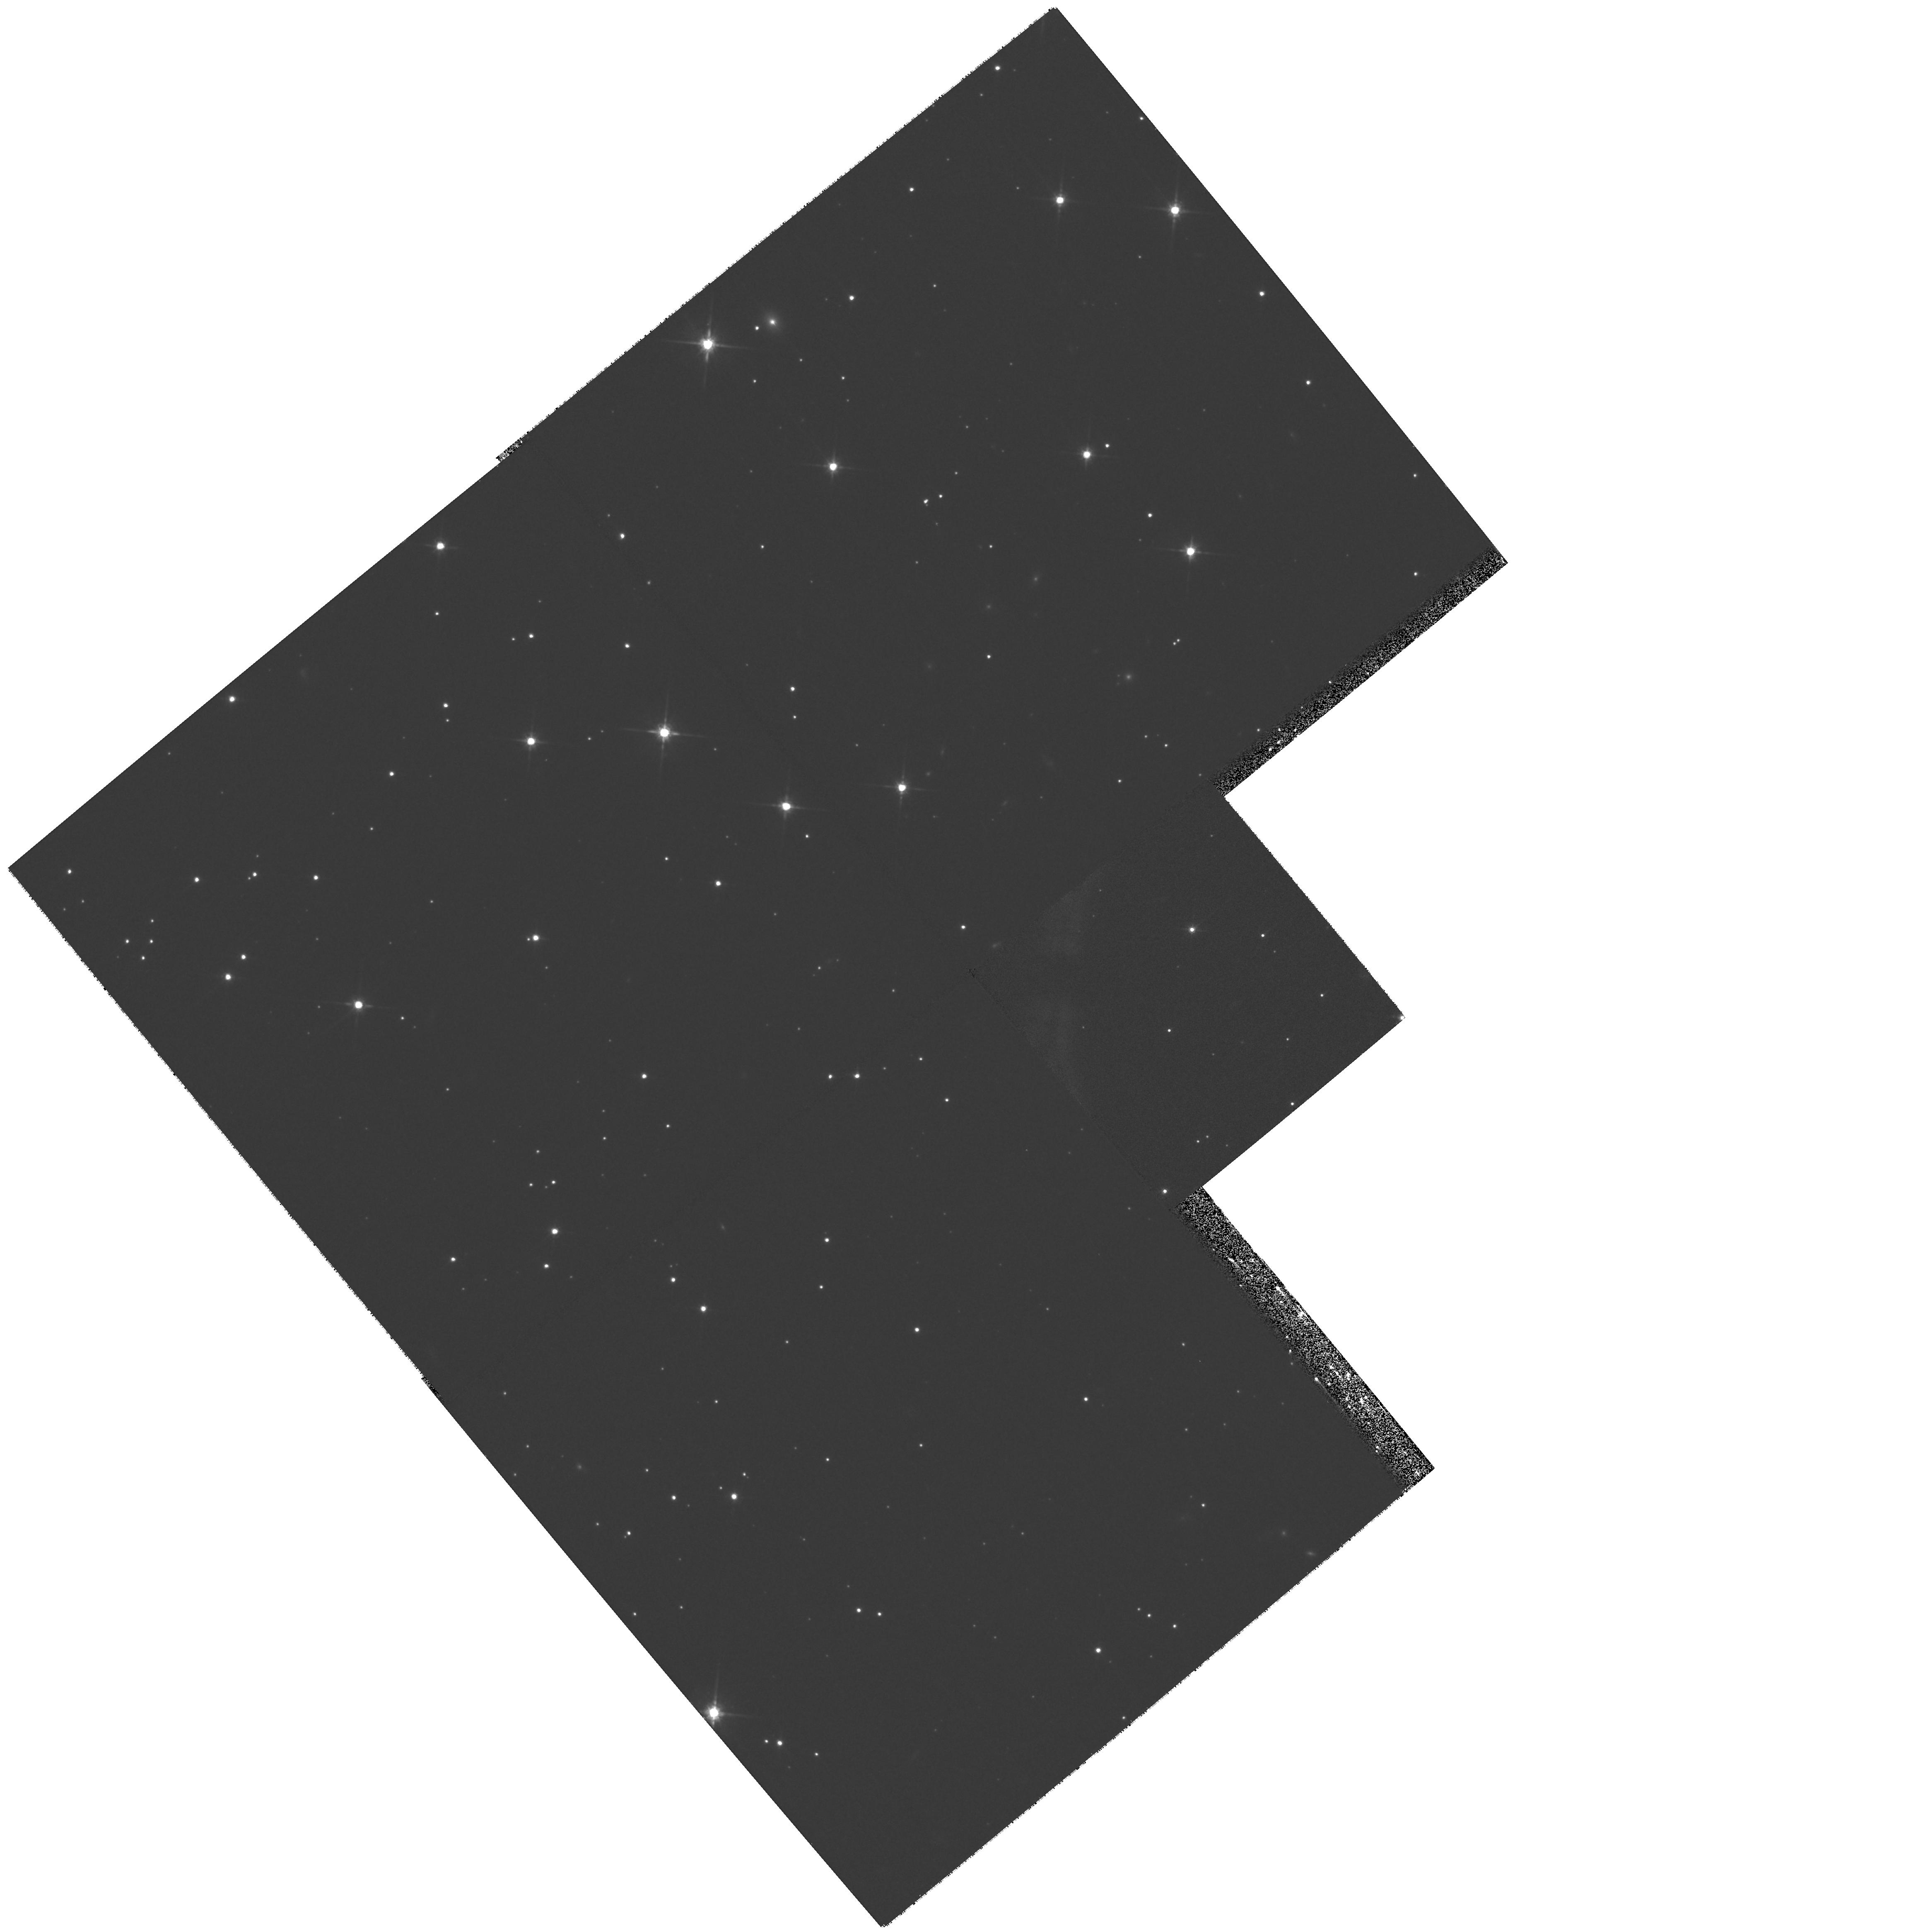
Target: GRB-011121
Instrument: WFPC2/PC
Filter: F814W
Exposure: 27 min
Observation ID: hst_9180_a2_wfpc2_pc_f814w_u6kda2

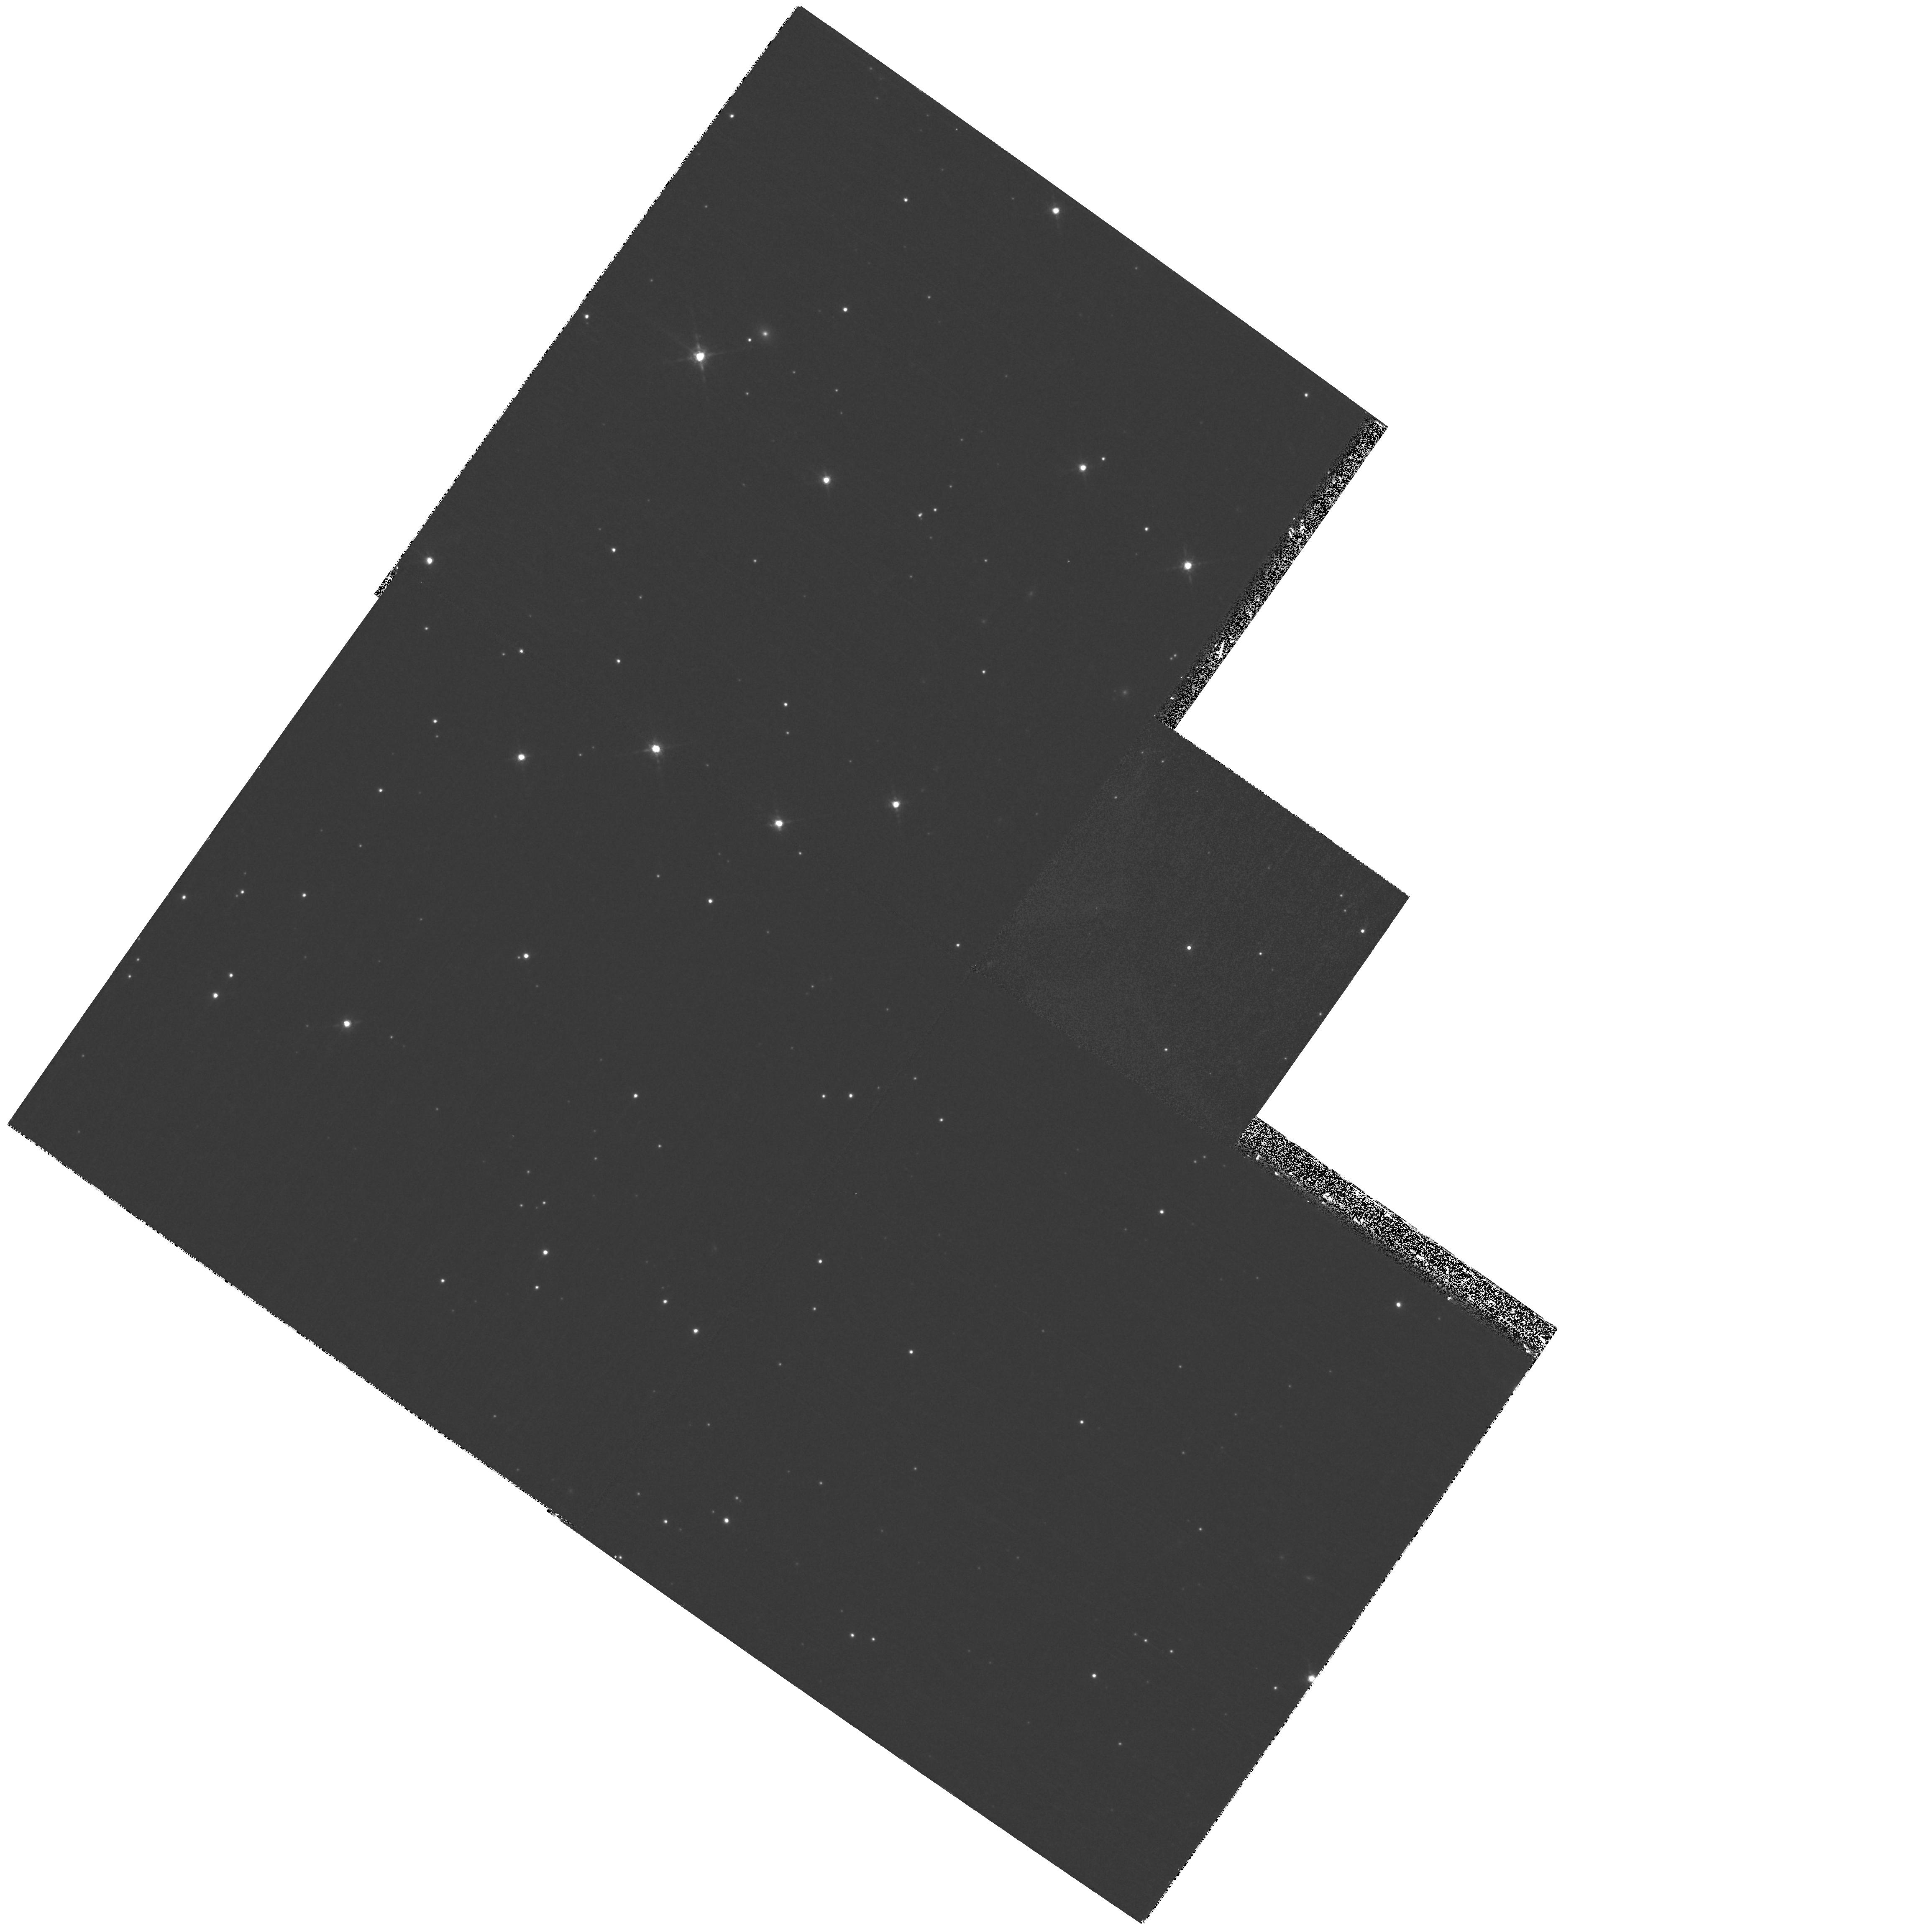
Target: GRB-011121-UPDATE
Instrument: WFPC2/PC
Filter: F850LP
Exposure: 27 min
Observation ID: hst_9180_a6_wfpc2_pc_f850lp_u6kda6

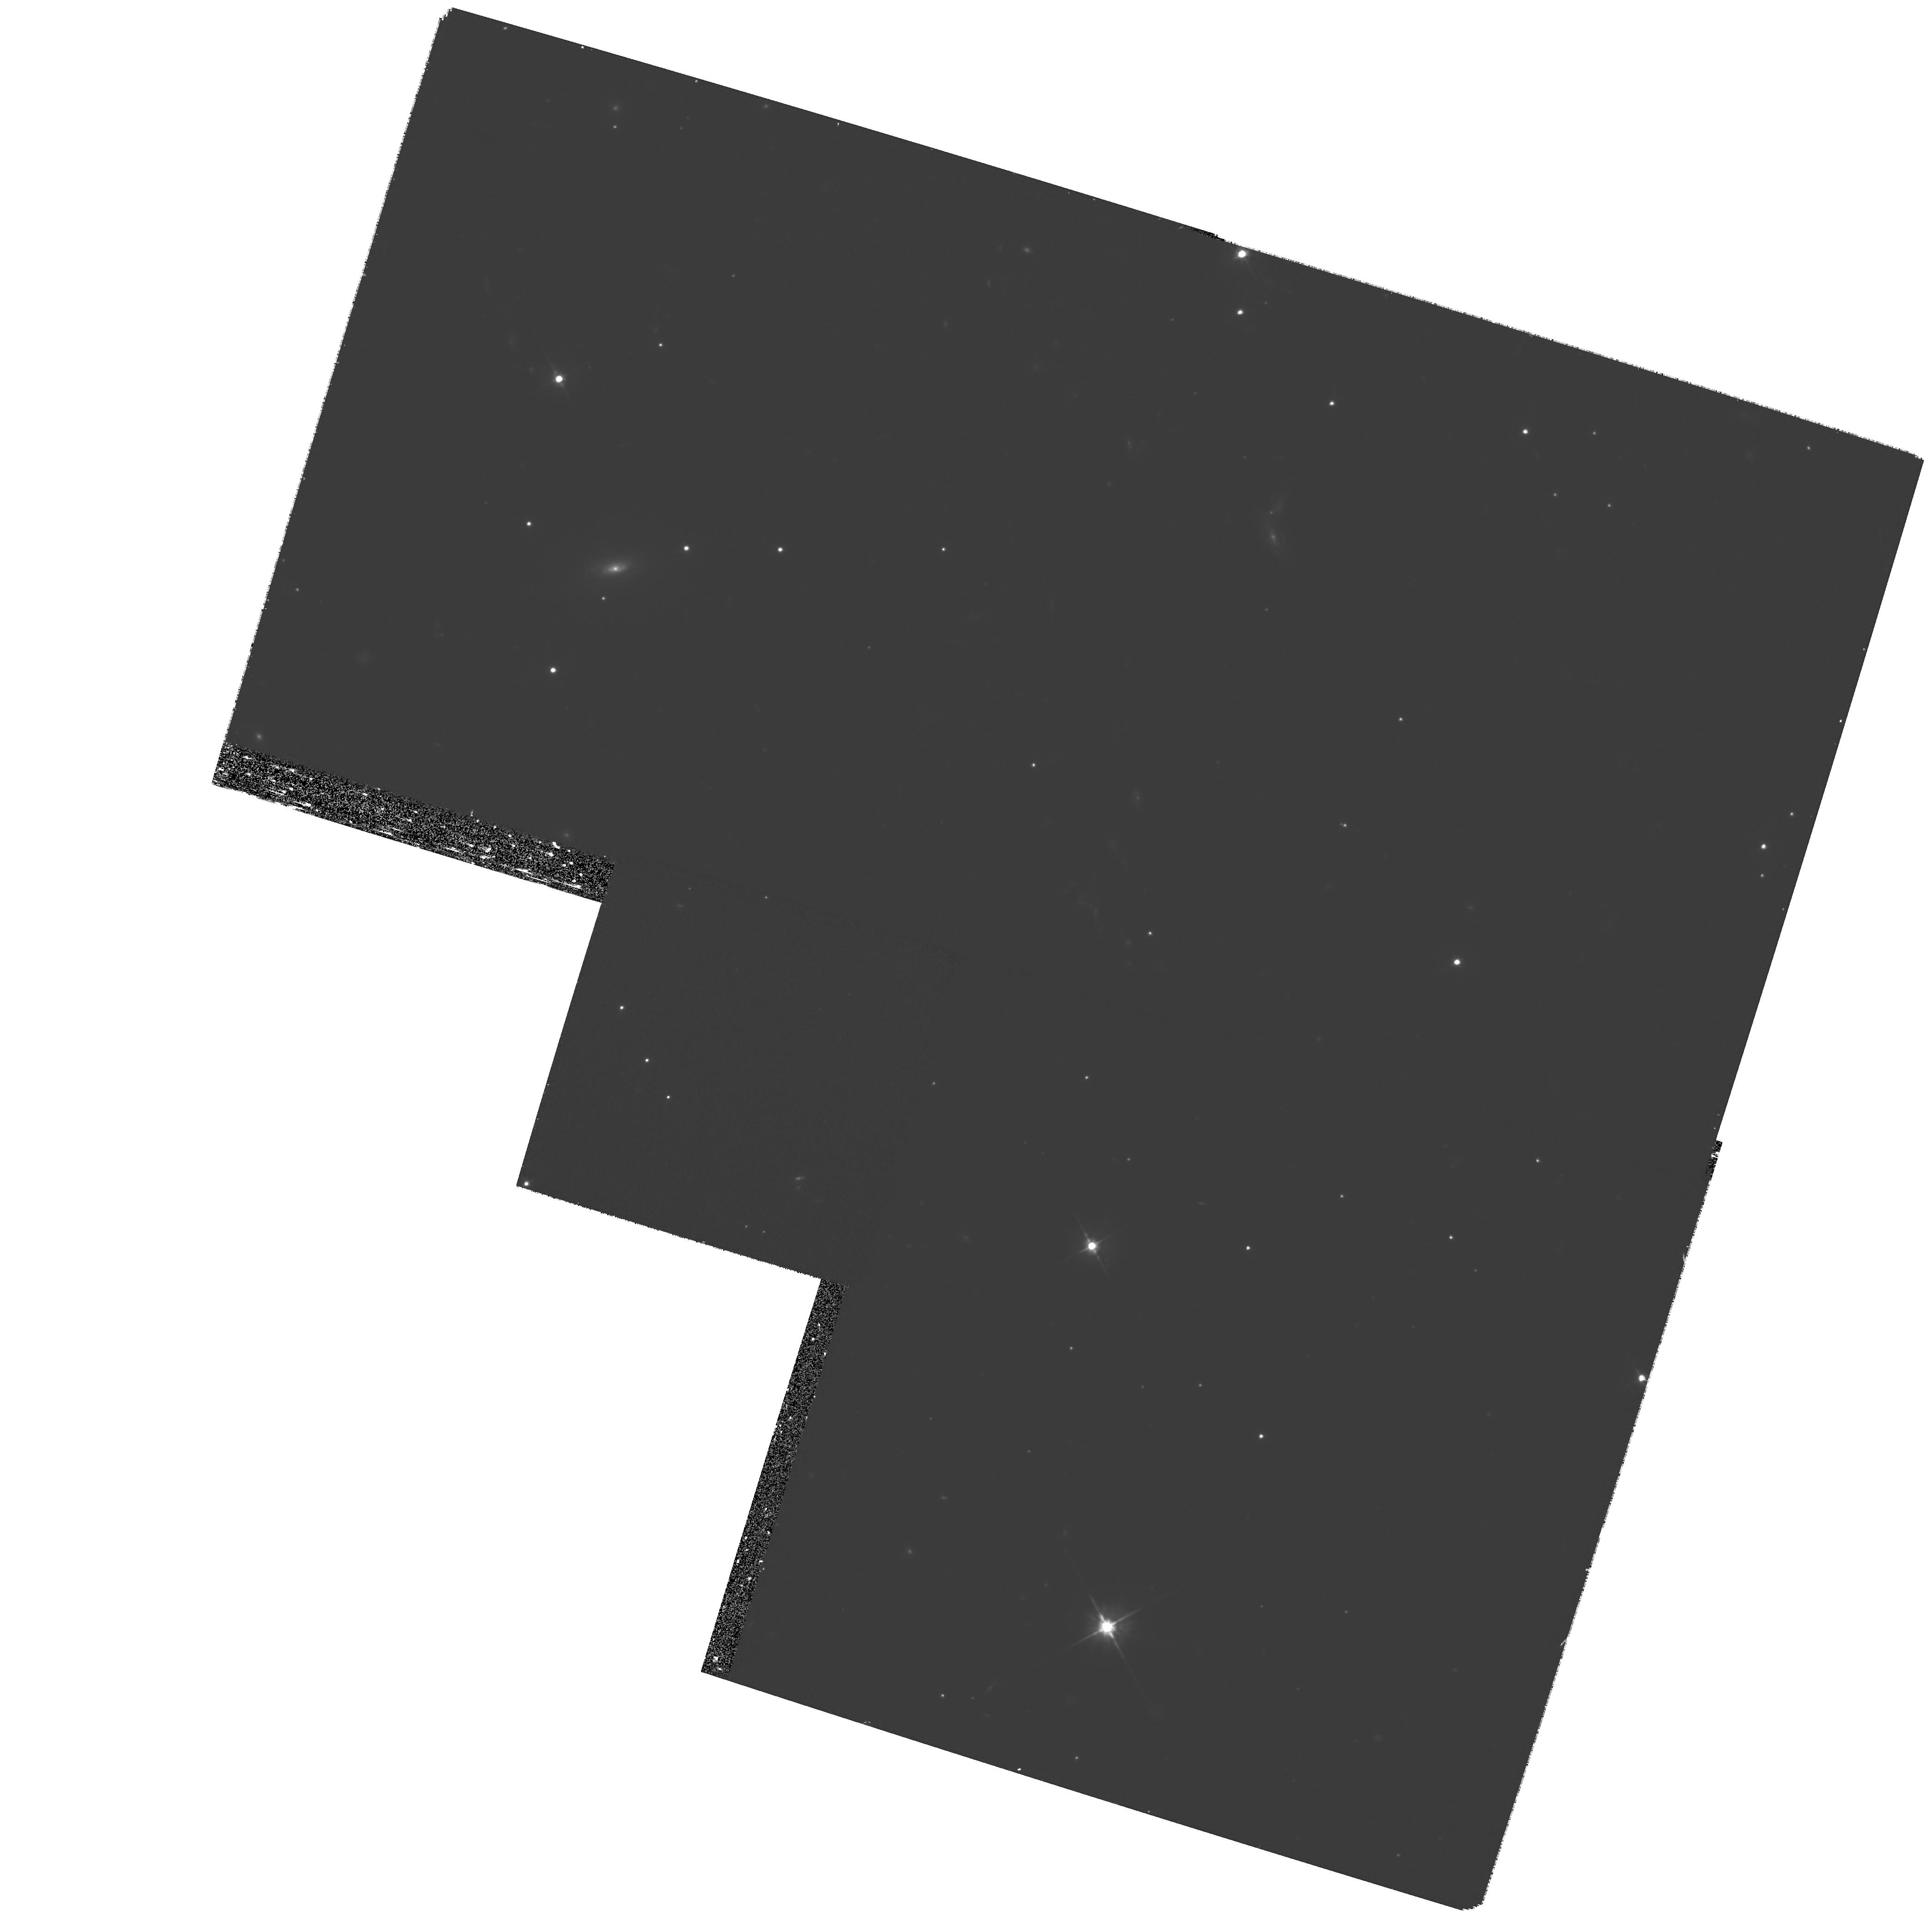
Target: GRB-020405-EP1
Instrument: WFPC2/PC
Filter: F555W
Exposure: 1.6 h
Observation ID: hst_9180_gb_wfpc2_pc_f555w_u6kdgb

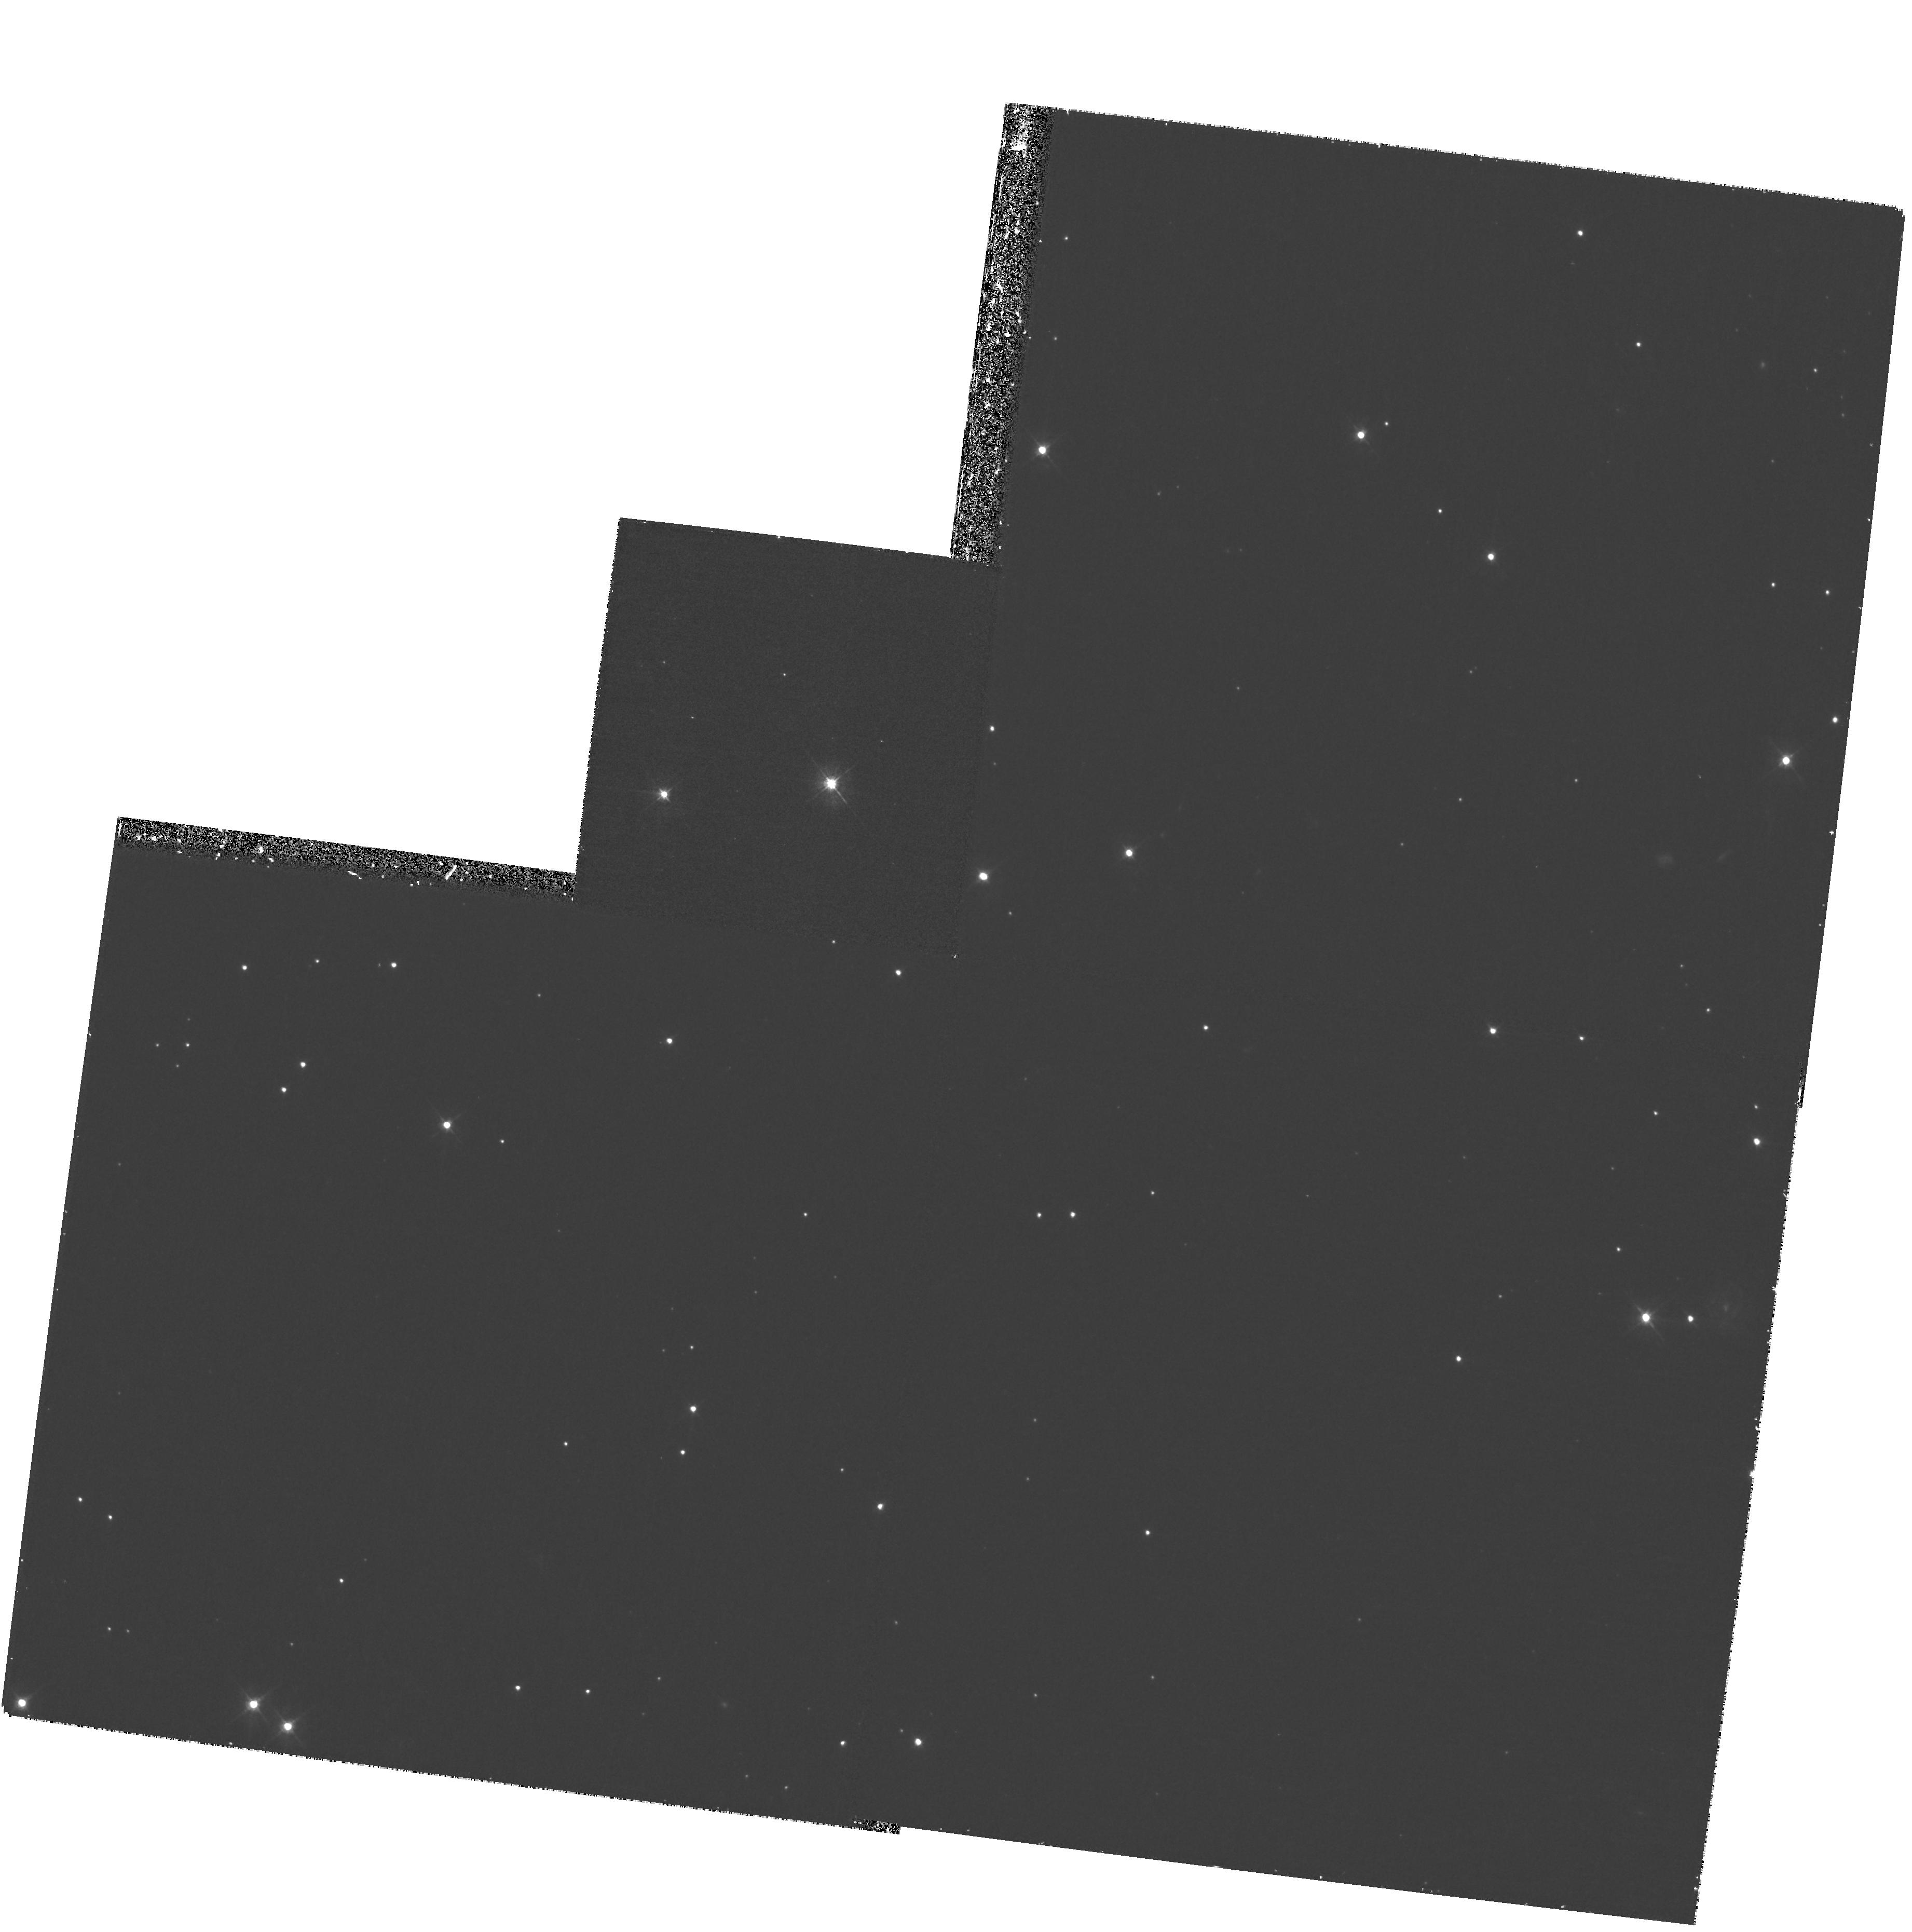
Target: GRB-011121-UPDATE2
Instrument: WFPC2/PC
Filter: F450W
Exposure: 1.2 h
Observation ID: hst_9180_a9_wfpc2_pc_f450w_u6kda9

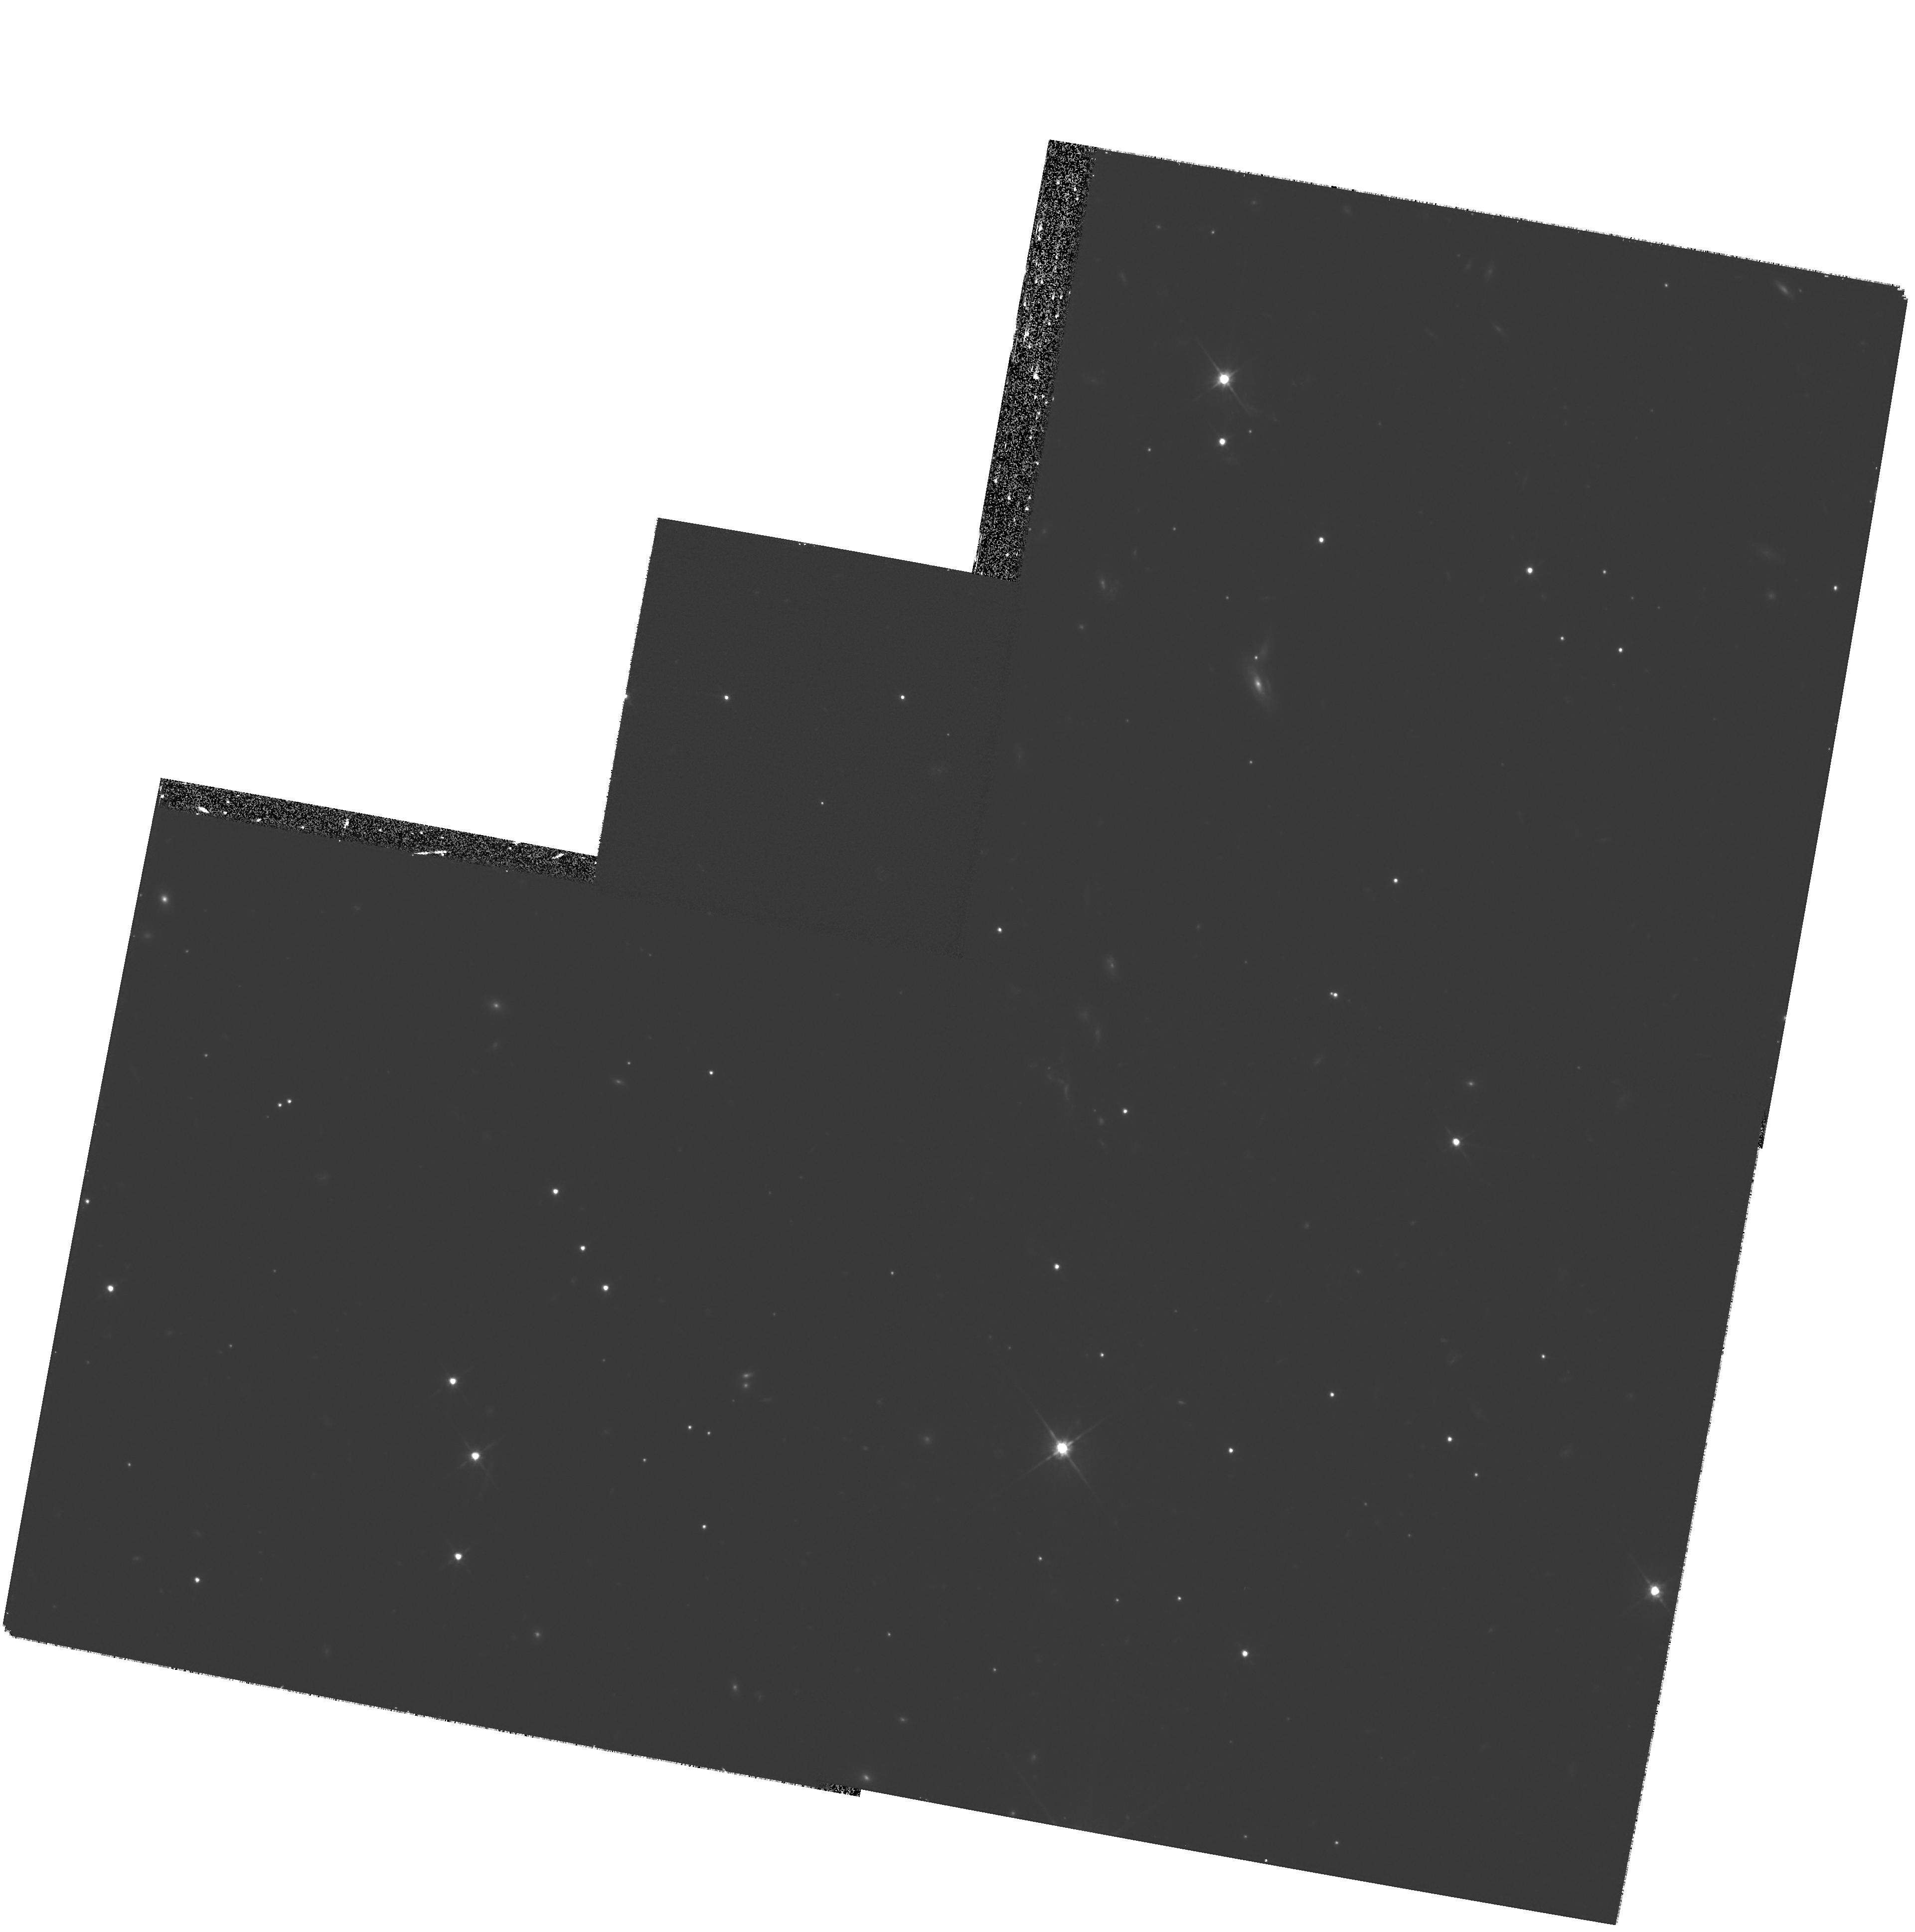
Target: GRB-020405-EP1
Instrument: WFPC2/PC
Filter: F702W
Exposure: 1.1 h
Observation ID: hst_9180_g6_wfpc2_pc_f702w_u6kdg6

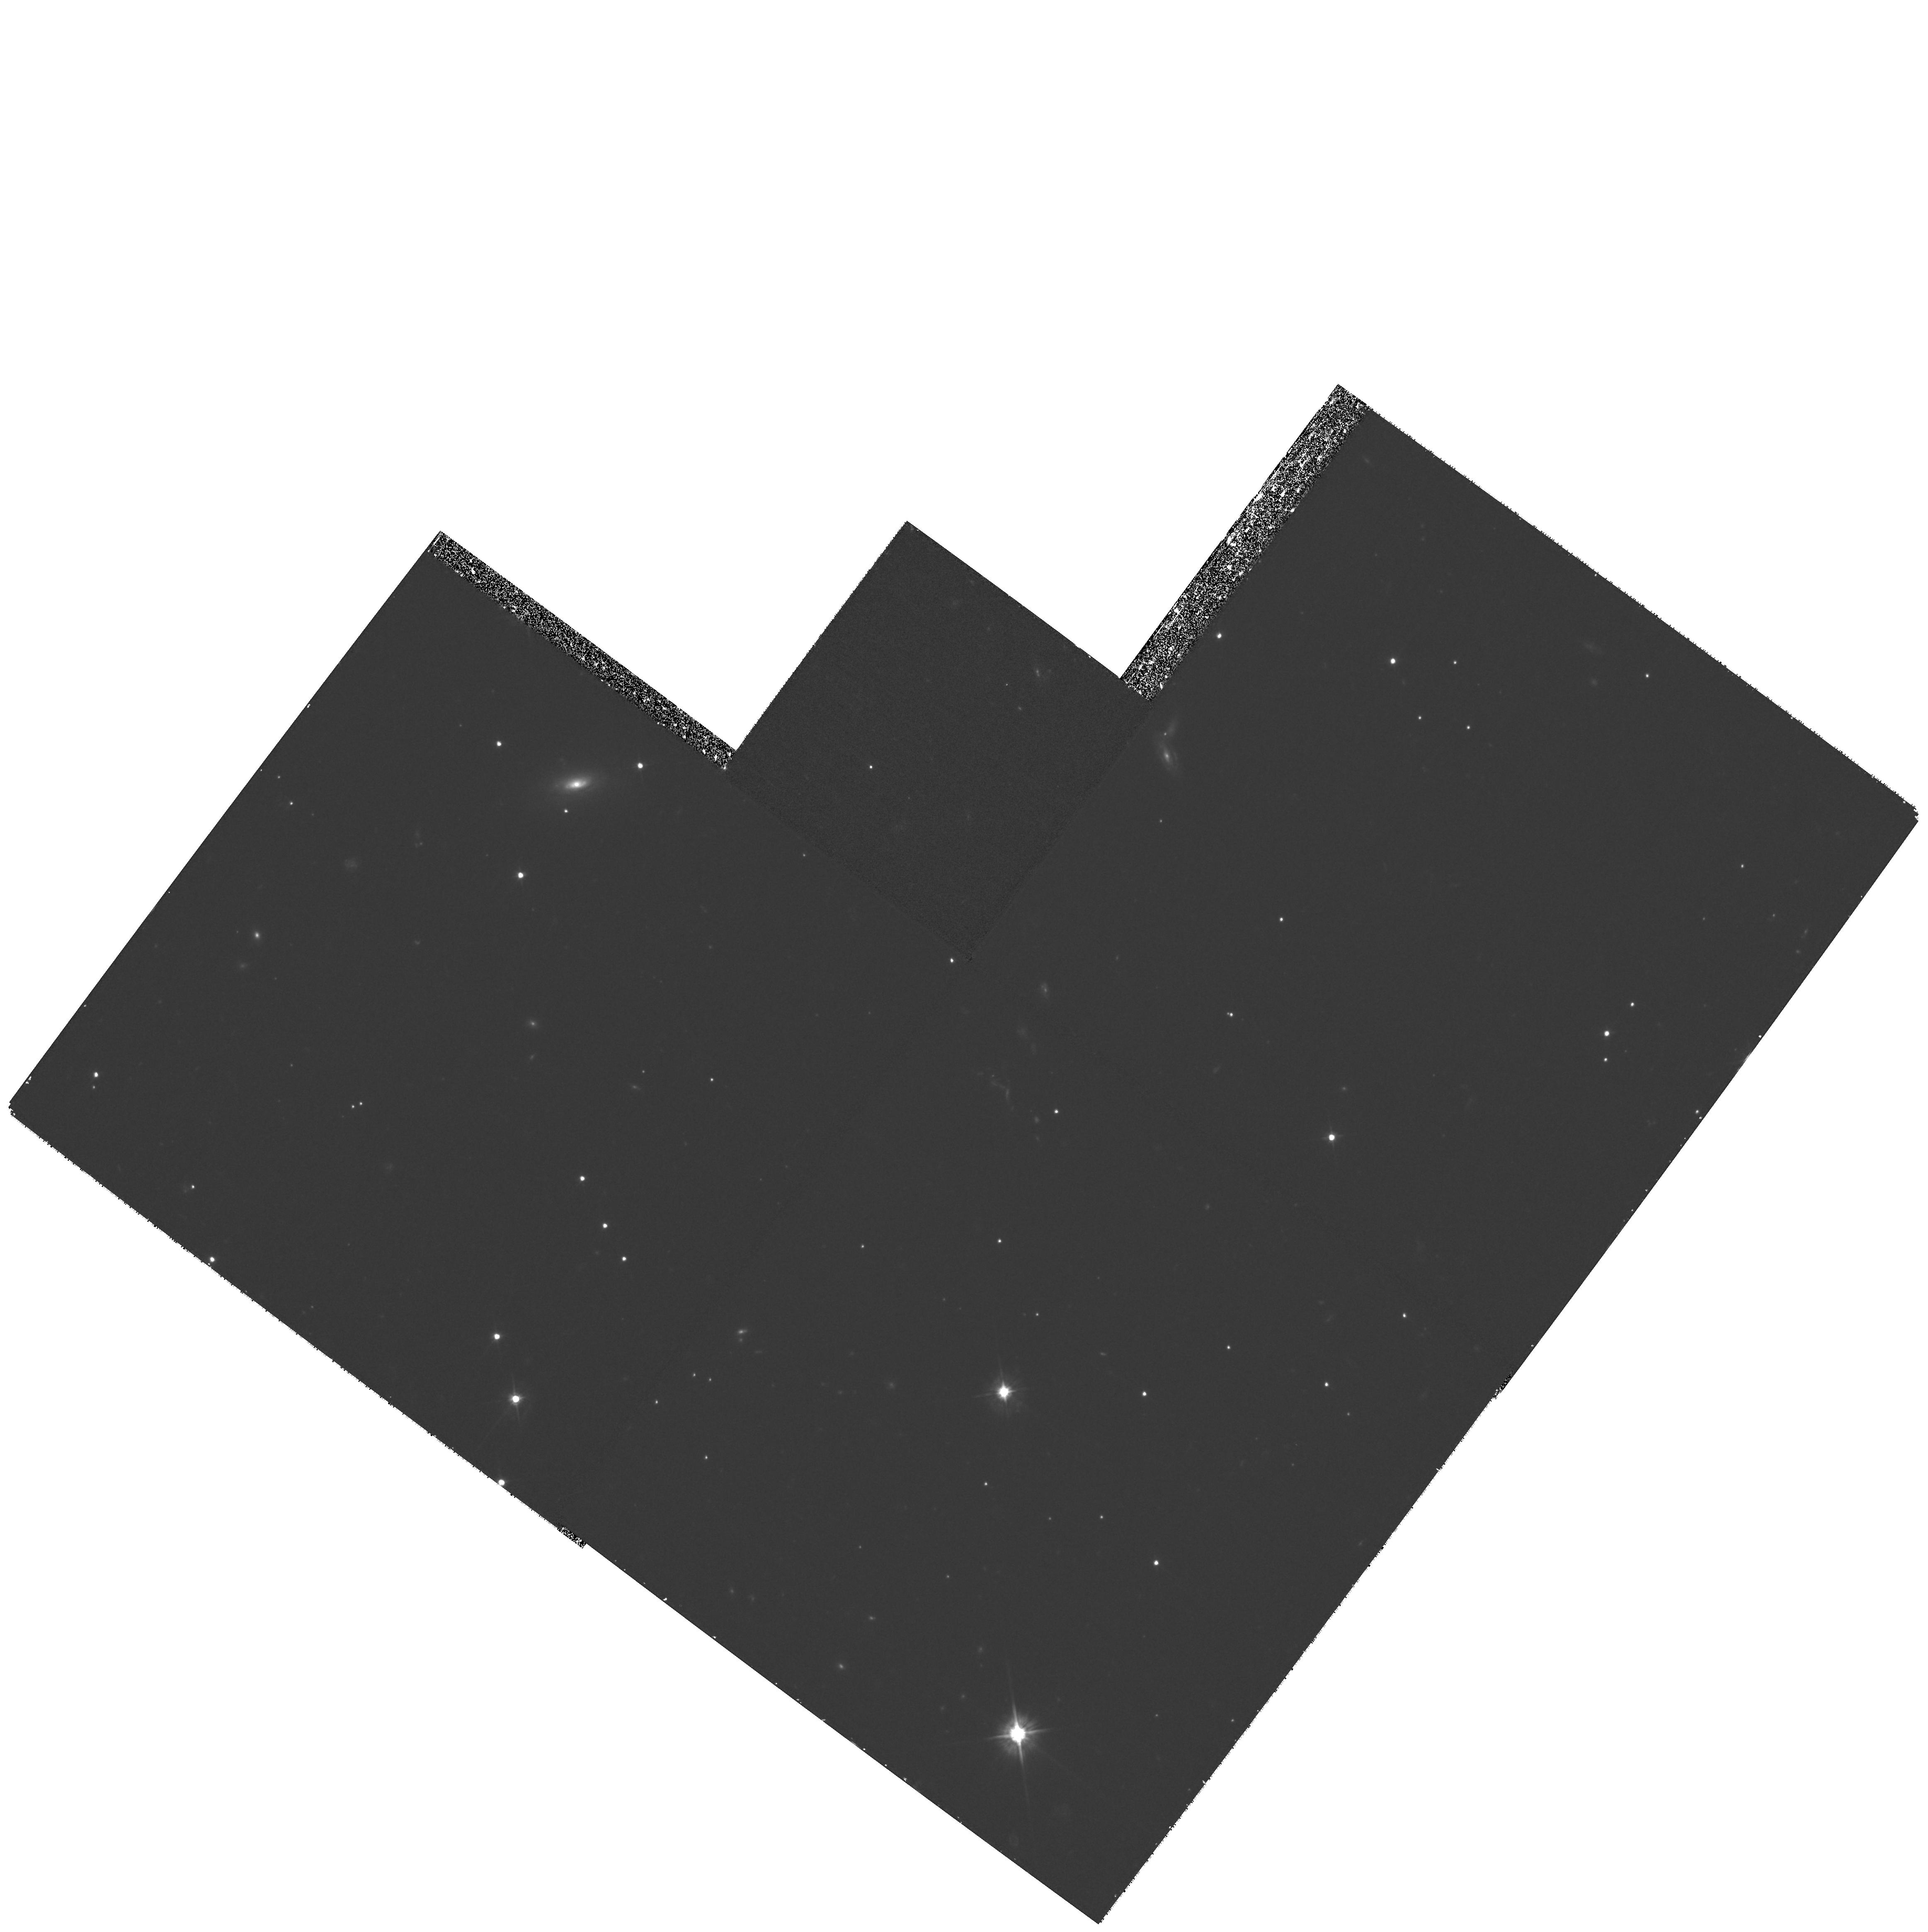
Target: GRB-020405-EP1
Instrument: WFPC2/PC
Filter: F555W
Exposure: 1.1 h
Observation ID: hst_9180_g1_wfpc2_pc_f555w_u6kdg1

Gamma-ray burst progenitors: probing their environment (PI: Kulkarni, Shrinivas R.)

Gamma-ray burst astronomy is a field maturing at a phenomenal rate. Only three years after the discovery of fading long- wavelength counterparts, we now have distance measurements for dozens of events, we have developed a detailed theoretical framework for understanding the X-ray -- radio afterglow lightcurves, and observational evidence now ties the progenitors of long GRBs (those studied to-date) to the collapse of massive stars. While progress has been rapid, three important new observational and theoretical discoveries, formulated over the last twelve months, allow us to address new and in many cases more sophisticated questions than could have been posed a year ago. These developments: the discovery of X-ray lines in GRB 991216; the observation that N_H as deduced from X-ray afterglow are one to two orders of magnitude larger than the dust extinction inferred from optical afterglow; and the growing realization that the afterglow emission may exhibit features of dust echoes, appear to offer unexpected and new diagnostics that will directly inform us about the progenitor, the circum-progenitor material and the immediate interstellar environs. These motivate us to propose an aggressive program for cycle 10. As one of the most actively evolving areas in astronomy today, we anticipate the contributions of HST to be part of the foundations of this new and important field.